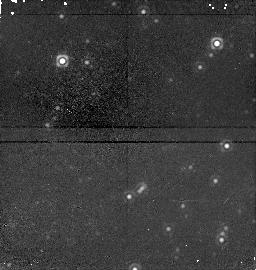
Target: field at RA 84.695°, Dec -68.860°. Instrument: NICMOS/NIC1. Filter: F160W. Exposure: 21 min. Observation ID: n4lg30050

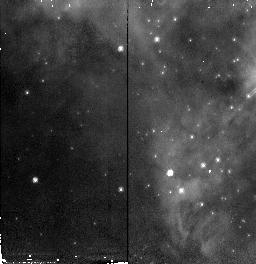
Target: 30DOR-IRS6. Instrument: NICMOS/NIC2. Filter: F110W. Exposure: 5 min. Observation ID: n4lg150g0

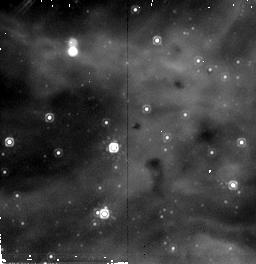
Target: 30DOR-IRS13. Instrument: NICMOS/NIC2. Filter: F205W. Exposure: 7 min. Observation ID: n4lg65070

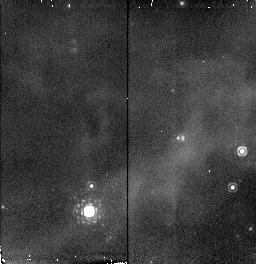
Target: 30DOR-IRS3. Instrument: NICMOS/NIC2. Filter: F216N. Exposure: 4 min. Observation ID: n4lg40070

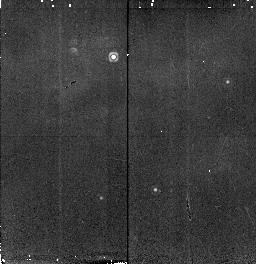
Target: 30DOR-IRS10. Instrument: NICMOS/NIC2. Filter: F216N. Exposure: 4 min. Observation ID: n4lg50070

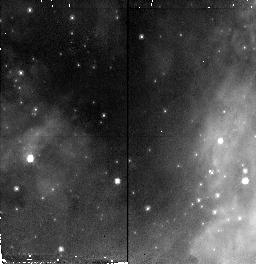
Target: 30DOR-IRS7. Instrument: NICMOS/NIC2. Filter: F110W. Exposure: 5 min. Observation ID: n4lg20010

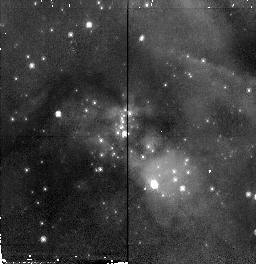
Target: 30DOR-IRS15. Instrument: NICMOS/NIC2. Filter: F110W. Exposure: 5 min. Observation ID: n4lg70010

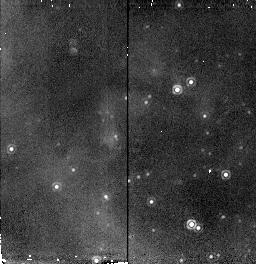
Target: 30DOR-IRS17. Instrument: NICMOS/NIC2. Filter: F216N. Exposure: 4 min. Observation ID: n4lg35070

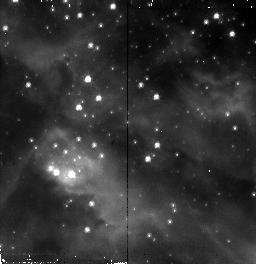
Target: 30DOR-IRS11. Instrument: NICMOS/NIC2. Filter: F110W. Exposure: 5 min. Observation ID: n4lg60010

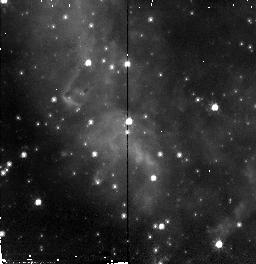
Target: 30DOR-IRS9. Instrument: NICMOS/NIC2. Filter: F110W. Exposure: 5 min. Observation ID: n4lg100g0

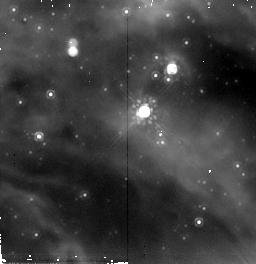
Target: 30DOR-IRS12. Instrument: NICMOS/NIC2. Filter: F205W. Exposure: 7 min. Observation ID: n4lg600a0

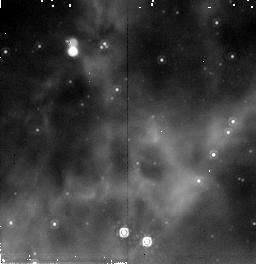
Target: 30DOR-IRS2. Instrument: NICMOS/NIC2. Filter: F205W. Exposure: 7 min. Observation ID: n4lg15070

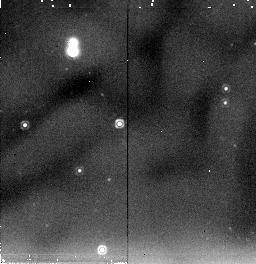
Target: SKY-1. Instrument: NICMOS/NIC2. Filter: F205W. Exposure: 7 min. Observation ID: n4lg30010

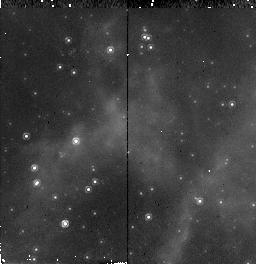
Target: 30DOR-IRS5. Instrument: NICMOS/NIC2. Filter: F160W. Exposure: 6 min. Observation ID: n4lg25040

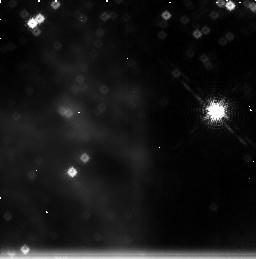
Target: field at RA 84.696°, Dec -69.088°. Instrument: NICMOS/NIC3. Filter: F215N. Exposure: 21 min. Observation ID: n4lg40060

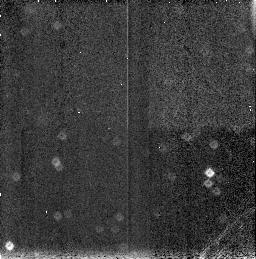
Target: field at RA 84.731°, Dec -68.855°. Instrument: NICMOS/NIC3. Filter: F190N. Exposure: 4 min. Observation ID: n4lg55090

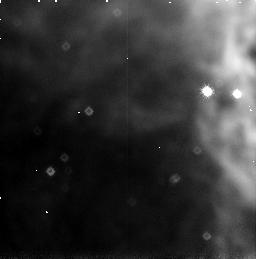
Target: field at RA 84.628°, Dec -69.078°. Instrument: NICMOS/NIC3. Filter: F187N. Exposure: 5 min. Observation ID: n4lg200i0

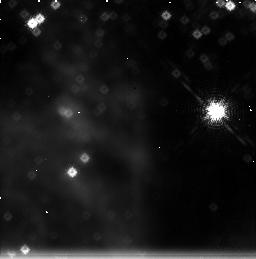
Target: field at RA 84.696°, Dec -69.088°. Instrument: NICMOS/NIC3. Filter: F212N. Exposure: 21 min. Observation ID: n4lg40030

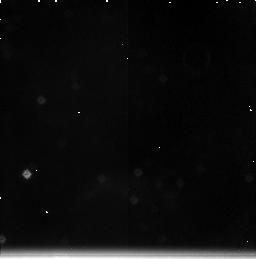
Target: field at RA 84.784°, Dec -69.078°. Instrument: NICMOS/NIC3. Filter: F215N. Exposure: 21 min. Observation ID: n4lg50060

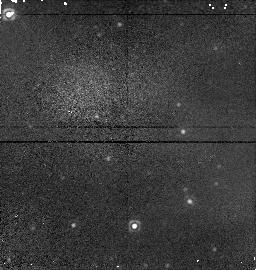
Target: field at RA 84.715°, Dec -69.077°. Instrument: NICMOS/NIC1. Filter: F160W. Exposure: 6 min. Observation ID: n4lg600e0

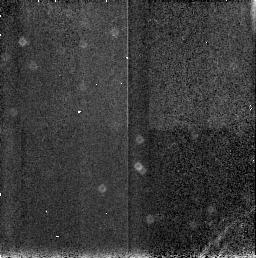
Target: field at RA 84.724°, Dec -68.851°. Instrument: NICMOS/NIC3. Filter: F187N. Exposure: 4 min. Observation ID: n4lg30090

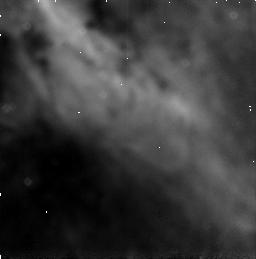
Target: field at RA 84.744°, Dec -69.068°. Instrument: NICMOS/NIC3. Filter: F187N. Exposure: 7 min. Observation ID: n4lg600c0

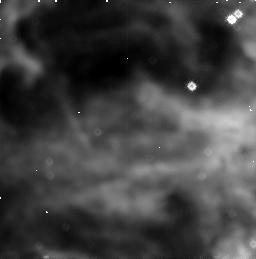
Target: field at RA 84.674°, Dec -69.079°. Instrument: NICMOS/NIC3. Filter: F187N. Exposure: 5 min. Observation ID: n4lg25030

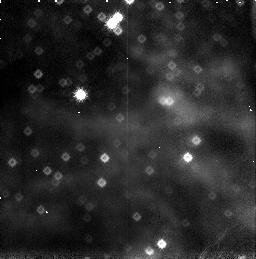
Target: field at RA 84.685°, Dec -69.084°. Instrument: NICMOS/NIC3. Filter: F190N. Exposure: 6 min. Observation ID: n4lg45060

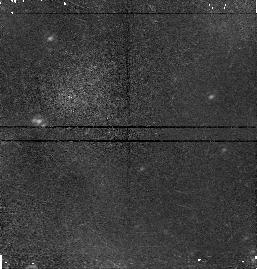
Target: field at RA 84.717°, Dec -69.071°. Instrument: NICMOS/NIC1. Filter: F160W. Exposure: 6 min. Observation ID: n4lg650e0

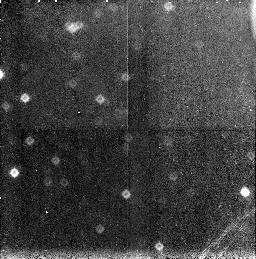
Target: field at RA 84.744°, Dec -69.062°. Instrument: NICMOS/NIC3. Filter: F190N. Exposure: 6 min. Observation ID: n4lg650f0

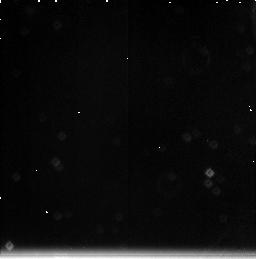
Target: field at RA 84.731°, Dec -68.855°. Instrument: NICMOS/NIC3. Filter: F212N. Exposure: 21 min. Observation ID: n4lg55030

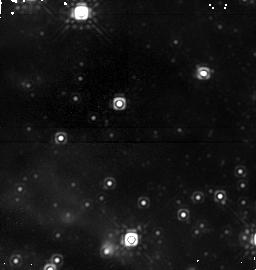
Target: field at RA 84.663°, Dec -69.095°. Instrument: NICMOS/NIC1. Filter: F160W. Exposure: 21 min. Observation ID: n4lg40050

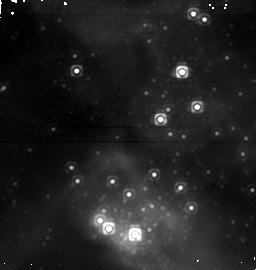
Target: field at RA 84.686°, Dec -69.087°. Instrument: NICMOS/NIC1. Filter: F160W. Exposure: 21 min. Observation ID: n4lg35050

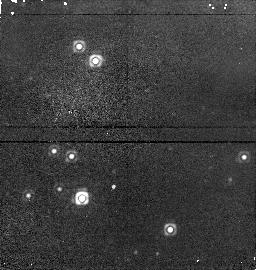
Target: field at RA 84.745°, Dec -69.083°. Instrument: NICMOS/NIC1. Filter: F160W. Exposure: 5 min. Observation ID: n4lg450h0

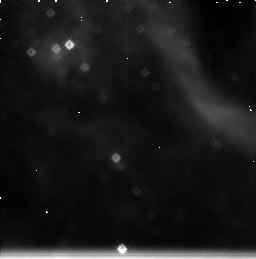
Target: field at RA 84.718°, Dec -69.079°. Instrument: NICMOS/NIC3. Filter: F212N. Exposure: 21 min. Observation ID: n4lg35030

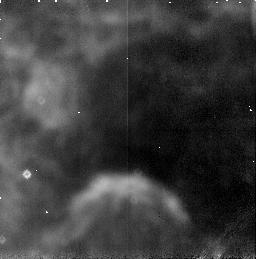
Target: field at RA 84.784°, Dec -69.078°. Instrument: NICMOS/NIC3. Filter: F187N. Exposure: 4 min. Observation ID: n4lg50090

A New Stellar Generation in 30 Doradus (PI: Walborn, Nolan R.)

There is ample evidence for current star formation within the 30 Doradus Nebula, which appears to have been triggered by the massive central cluster (R136), in and just beyond the curved nebular filaments surrounding it. These filaments appear to be ``star-formation fronts'' moving into the dense dust clouds beyond. The evidence consists of IR continuum and H_2 sources found from the ground, an H_2O maser, early O dwarfs embedded in dense nebular knots, and intricate bright and dark nebular structures in WFPC2 images which are signatures of star- formation activity. We propose to investigate this ``second generation'' in 30 Dor with NICMOS imaging. Sixteen NIC2 fields will be observed in JHK and three in H_2 and BrGamma; they have been strategically selected from the ground-based and WFPC2 information. We shall investigate the extent of this triggered generation and its luminosity function. No observations of these regions are included in current NICMOS programs, which exclusively target the (older) lower main sequence in R136 itself. 30 Doradus is the nearest and hence most highly resolved extragalactic starburst; an understanding of its complex structure and evolution is essential for interpreting the integrated properties of more distant, unresolved starburst regions.